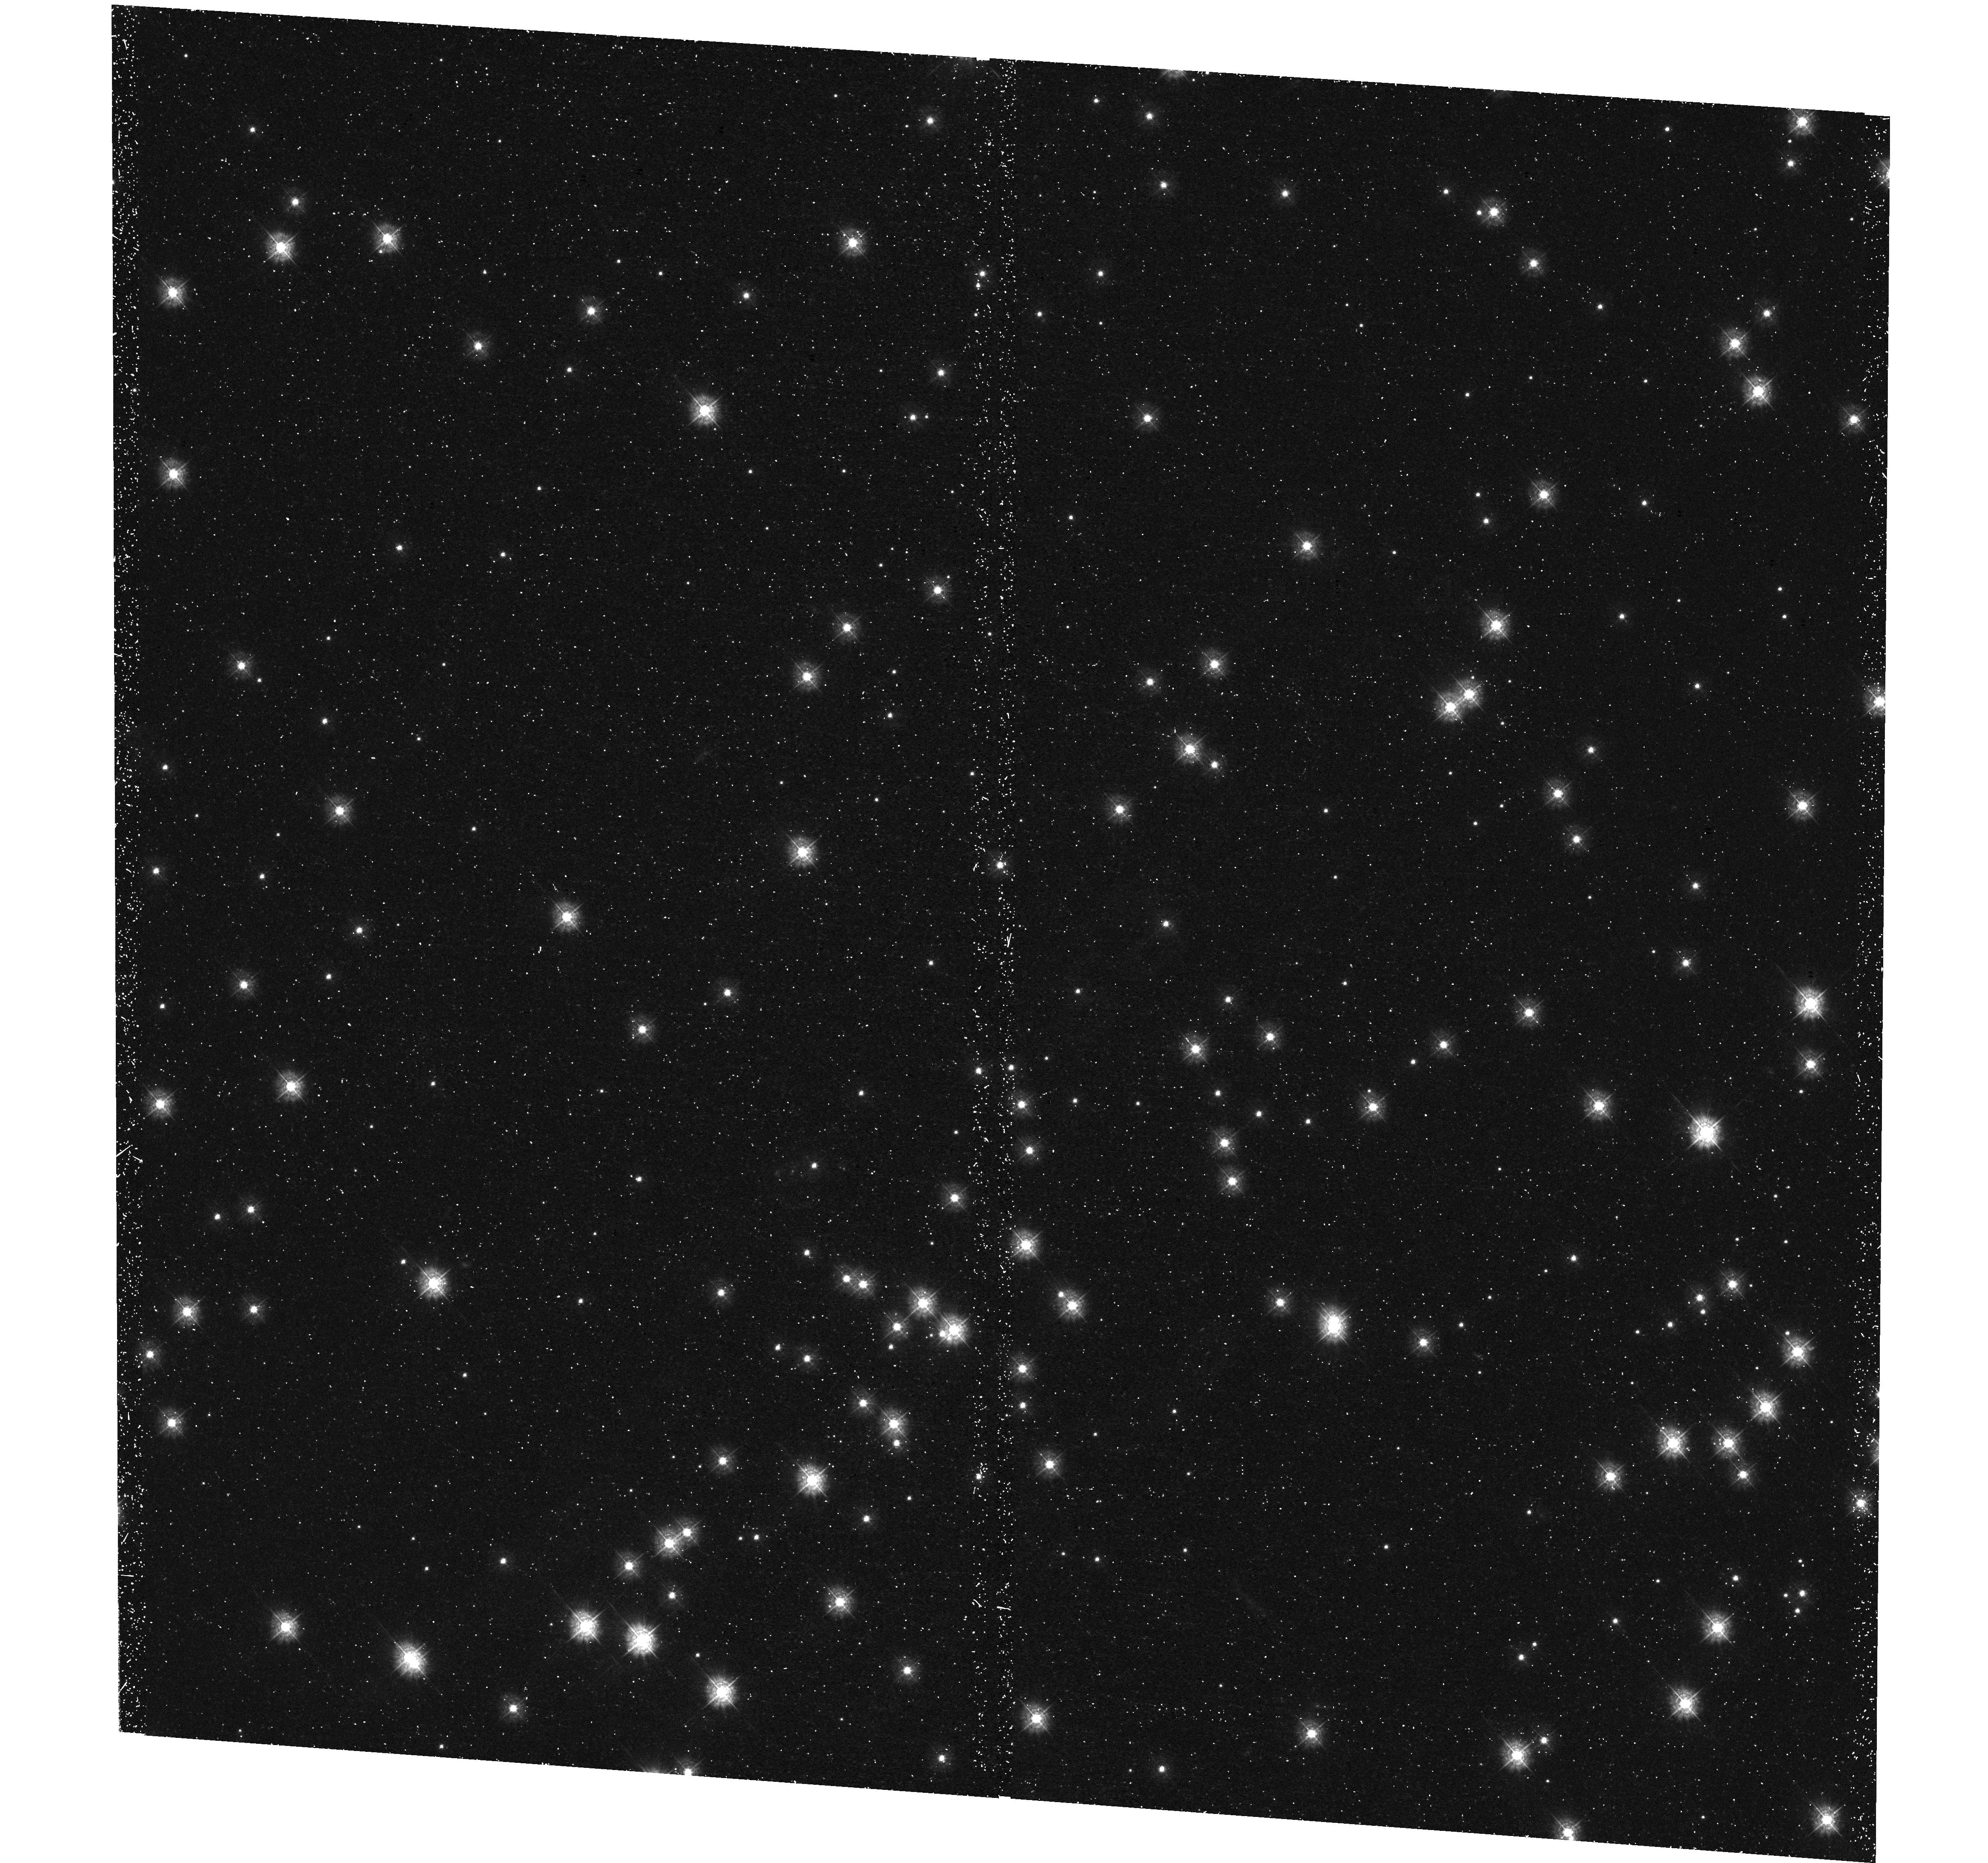
Target: NGC-6819
Instrument: WFC3/UVIS
Filter: F336W
Exposure: 48 min
Observation ID: hst_13106_01_wfc3_uvis_f336w_ic6301

A New Insight into Open Cluster Internal Dynamics and Neutron Star Formation (PI: Gosnell, Natalie)

We propose a 22-ks ACIS-S3 observation of the qLMXB candidate X1 in the open cluster NGC 6819. Previous data from XMM and archival data from HST show at least two sources within the 2.14 arcsec X1 XMM position error circle. This observation will allow us to determine a sub-arcsecond position for X1, establishing the optical counterpart, a crucial step in classifying X1. For a precise astrometric match between the Chandra and HST frames we propose for one orbit of HST WFC3/UVIS/F336W data, which we will also use to search for signatures of an accretion disk. This proposal can confirm the first qLMXB in an open cluster, thereby providing important and much needed constraints for our theoretical understanding of NS formation and retention in open clusters.